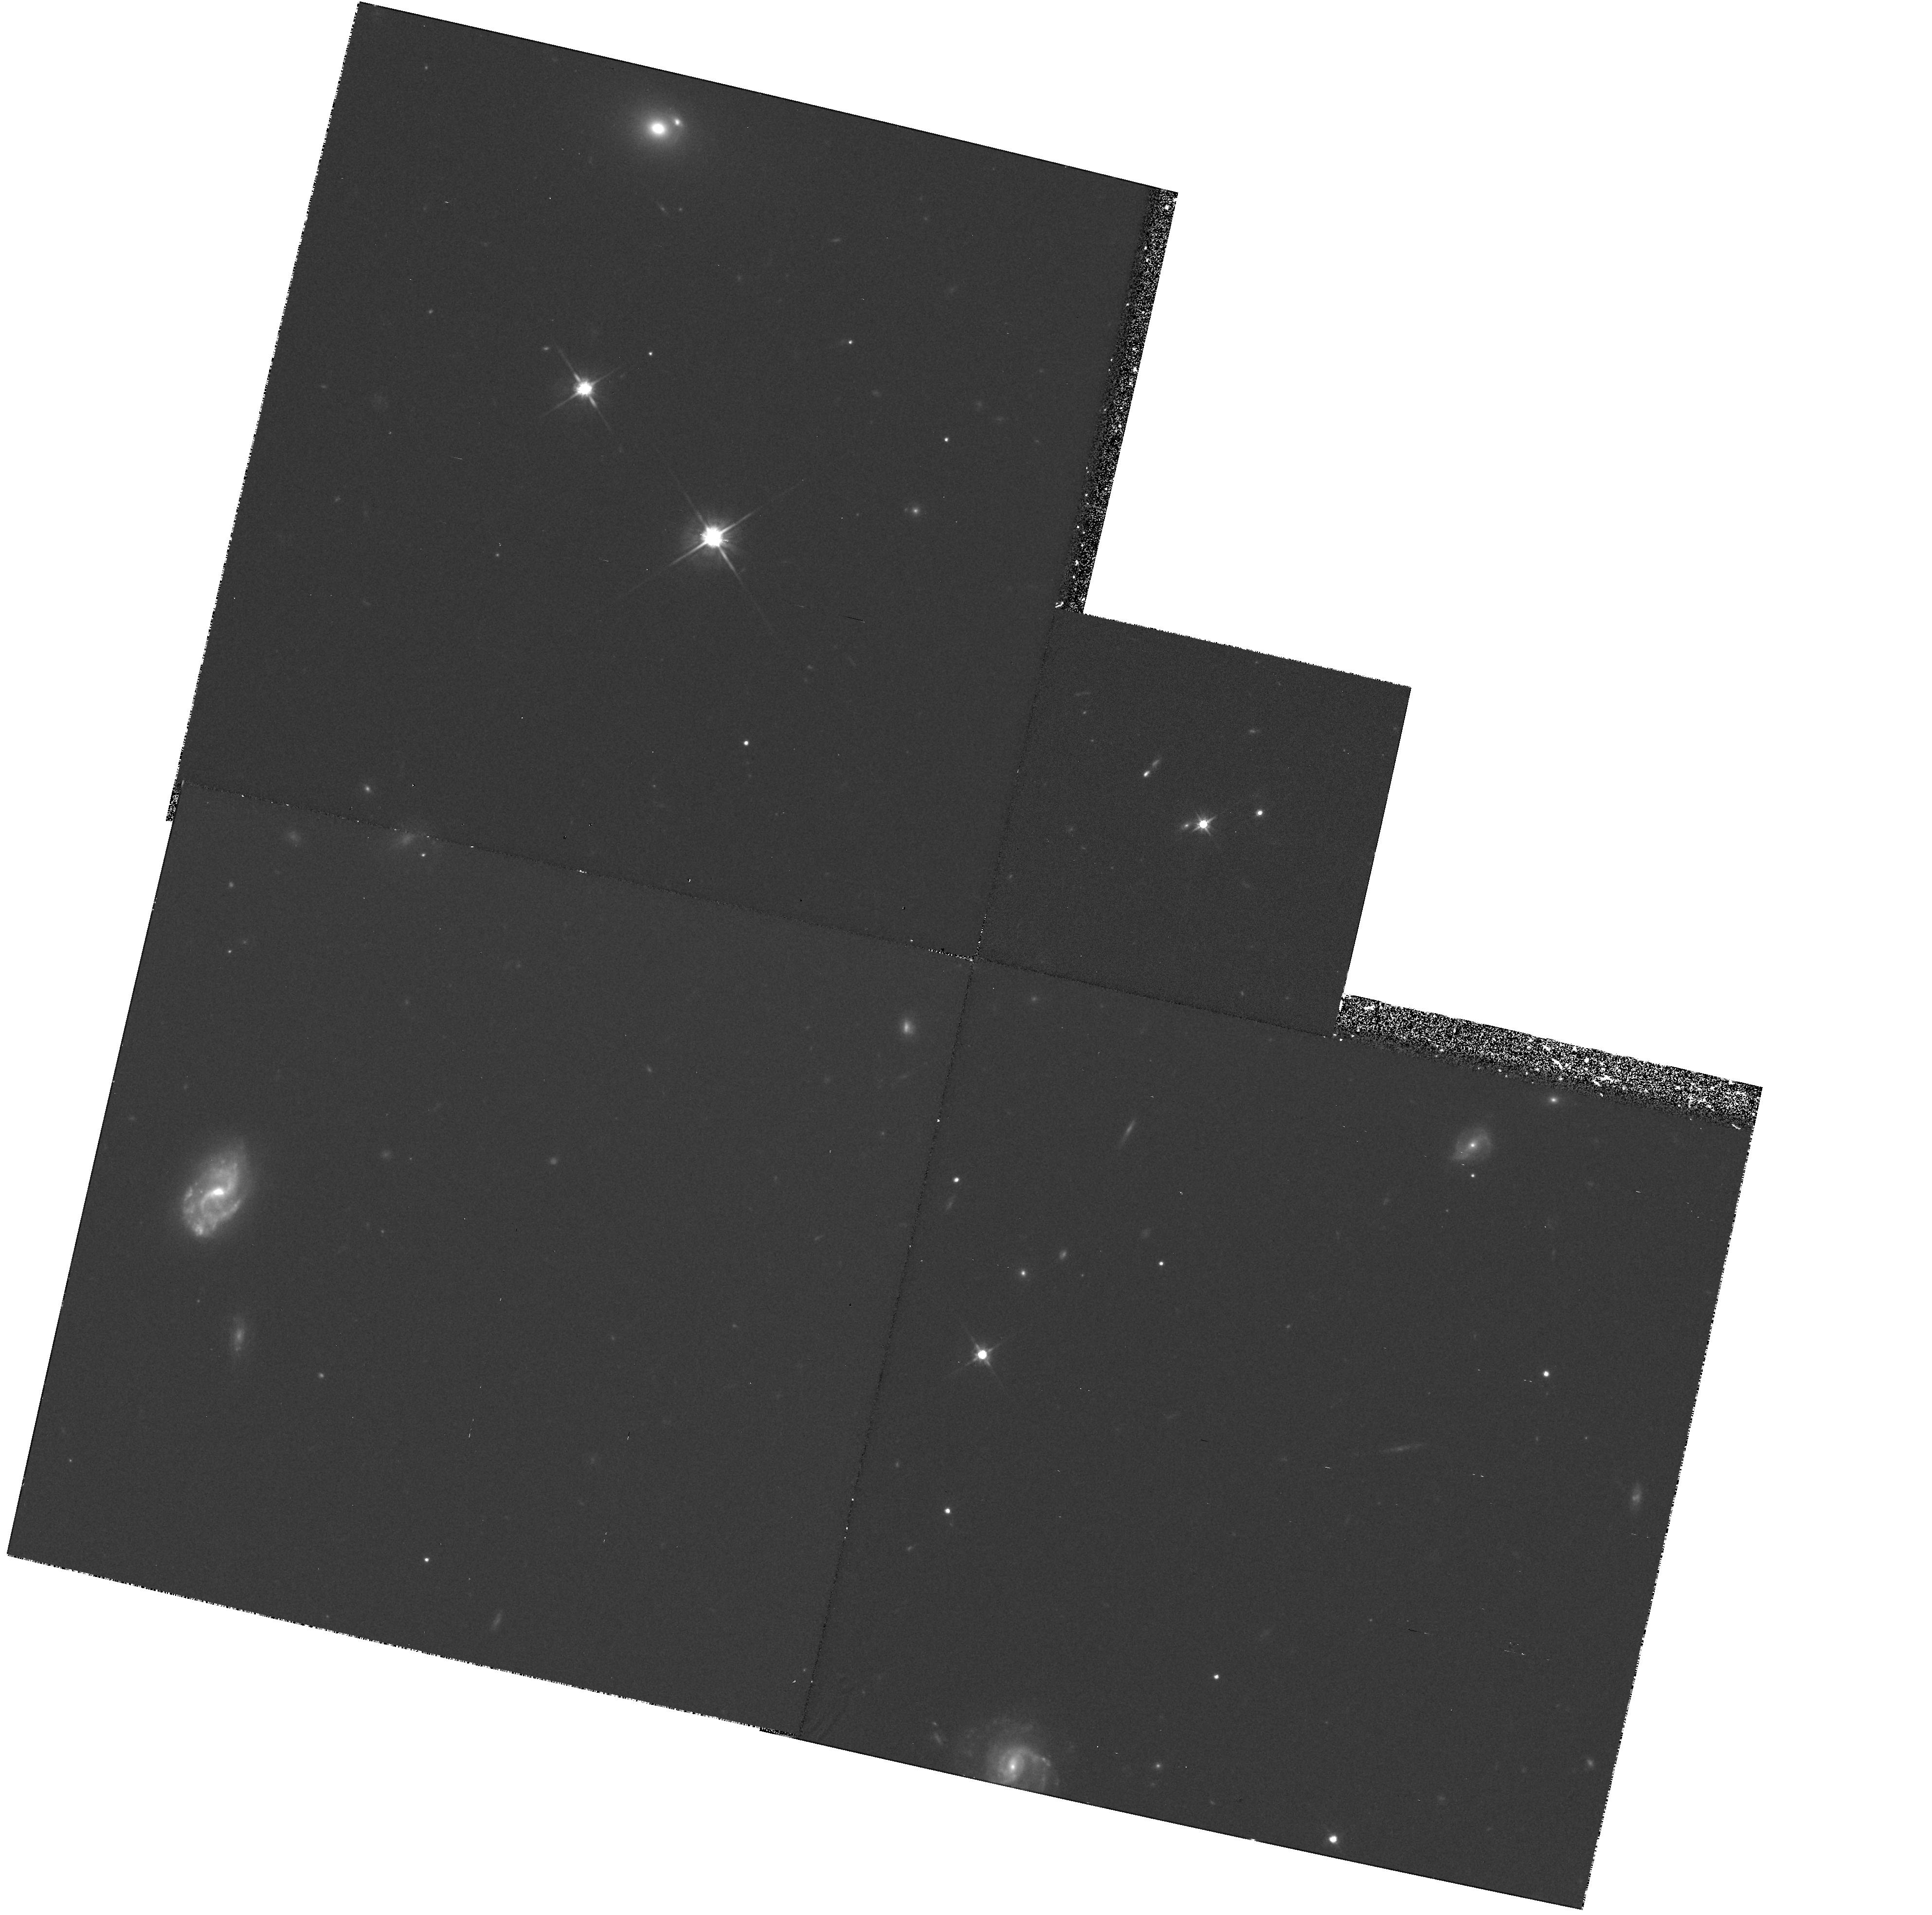
Target: 1209.1+10.7. Instrument: WFPC2/PC. Filter: F702W. Exposure: 1 h. Observation ID: hst_5351_06_wfpc2_pc_f702w_u2b106

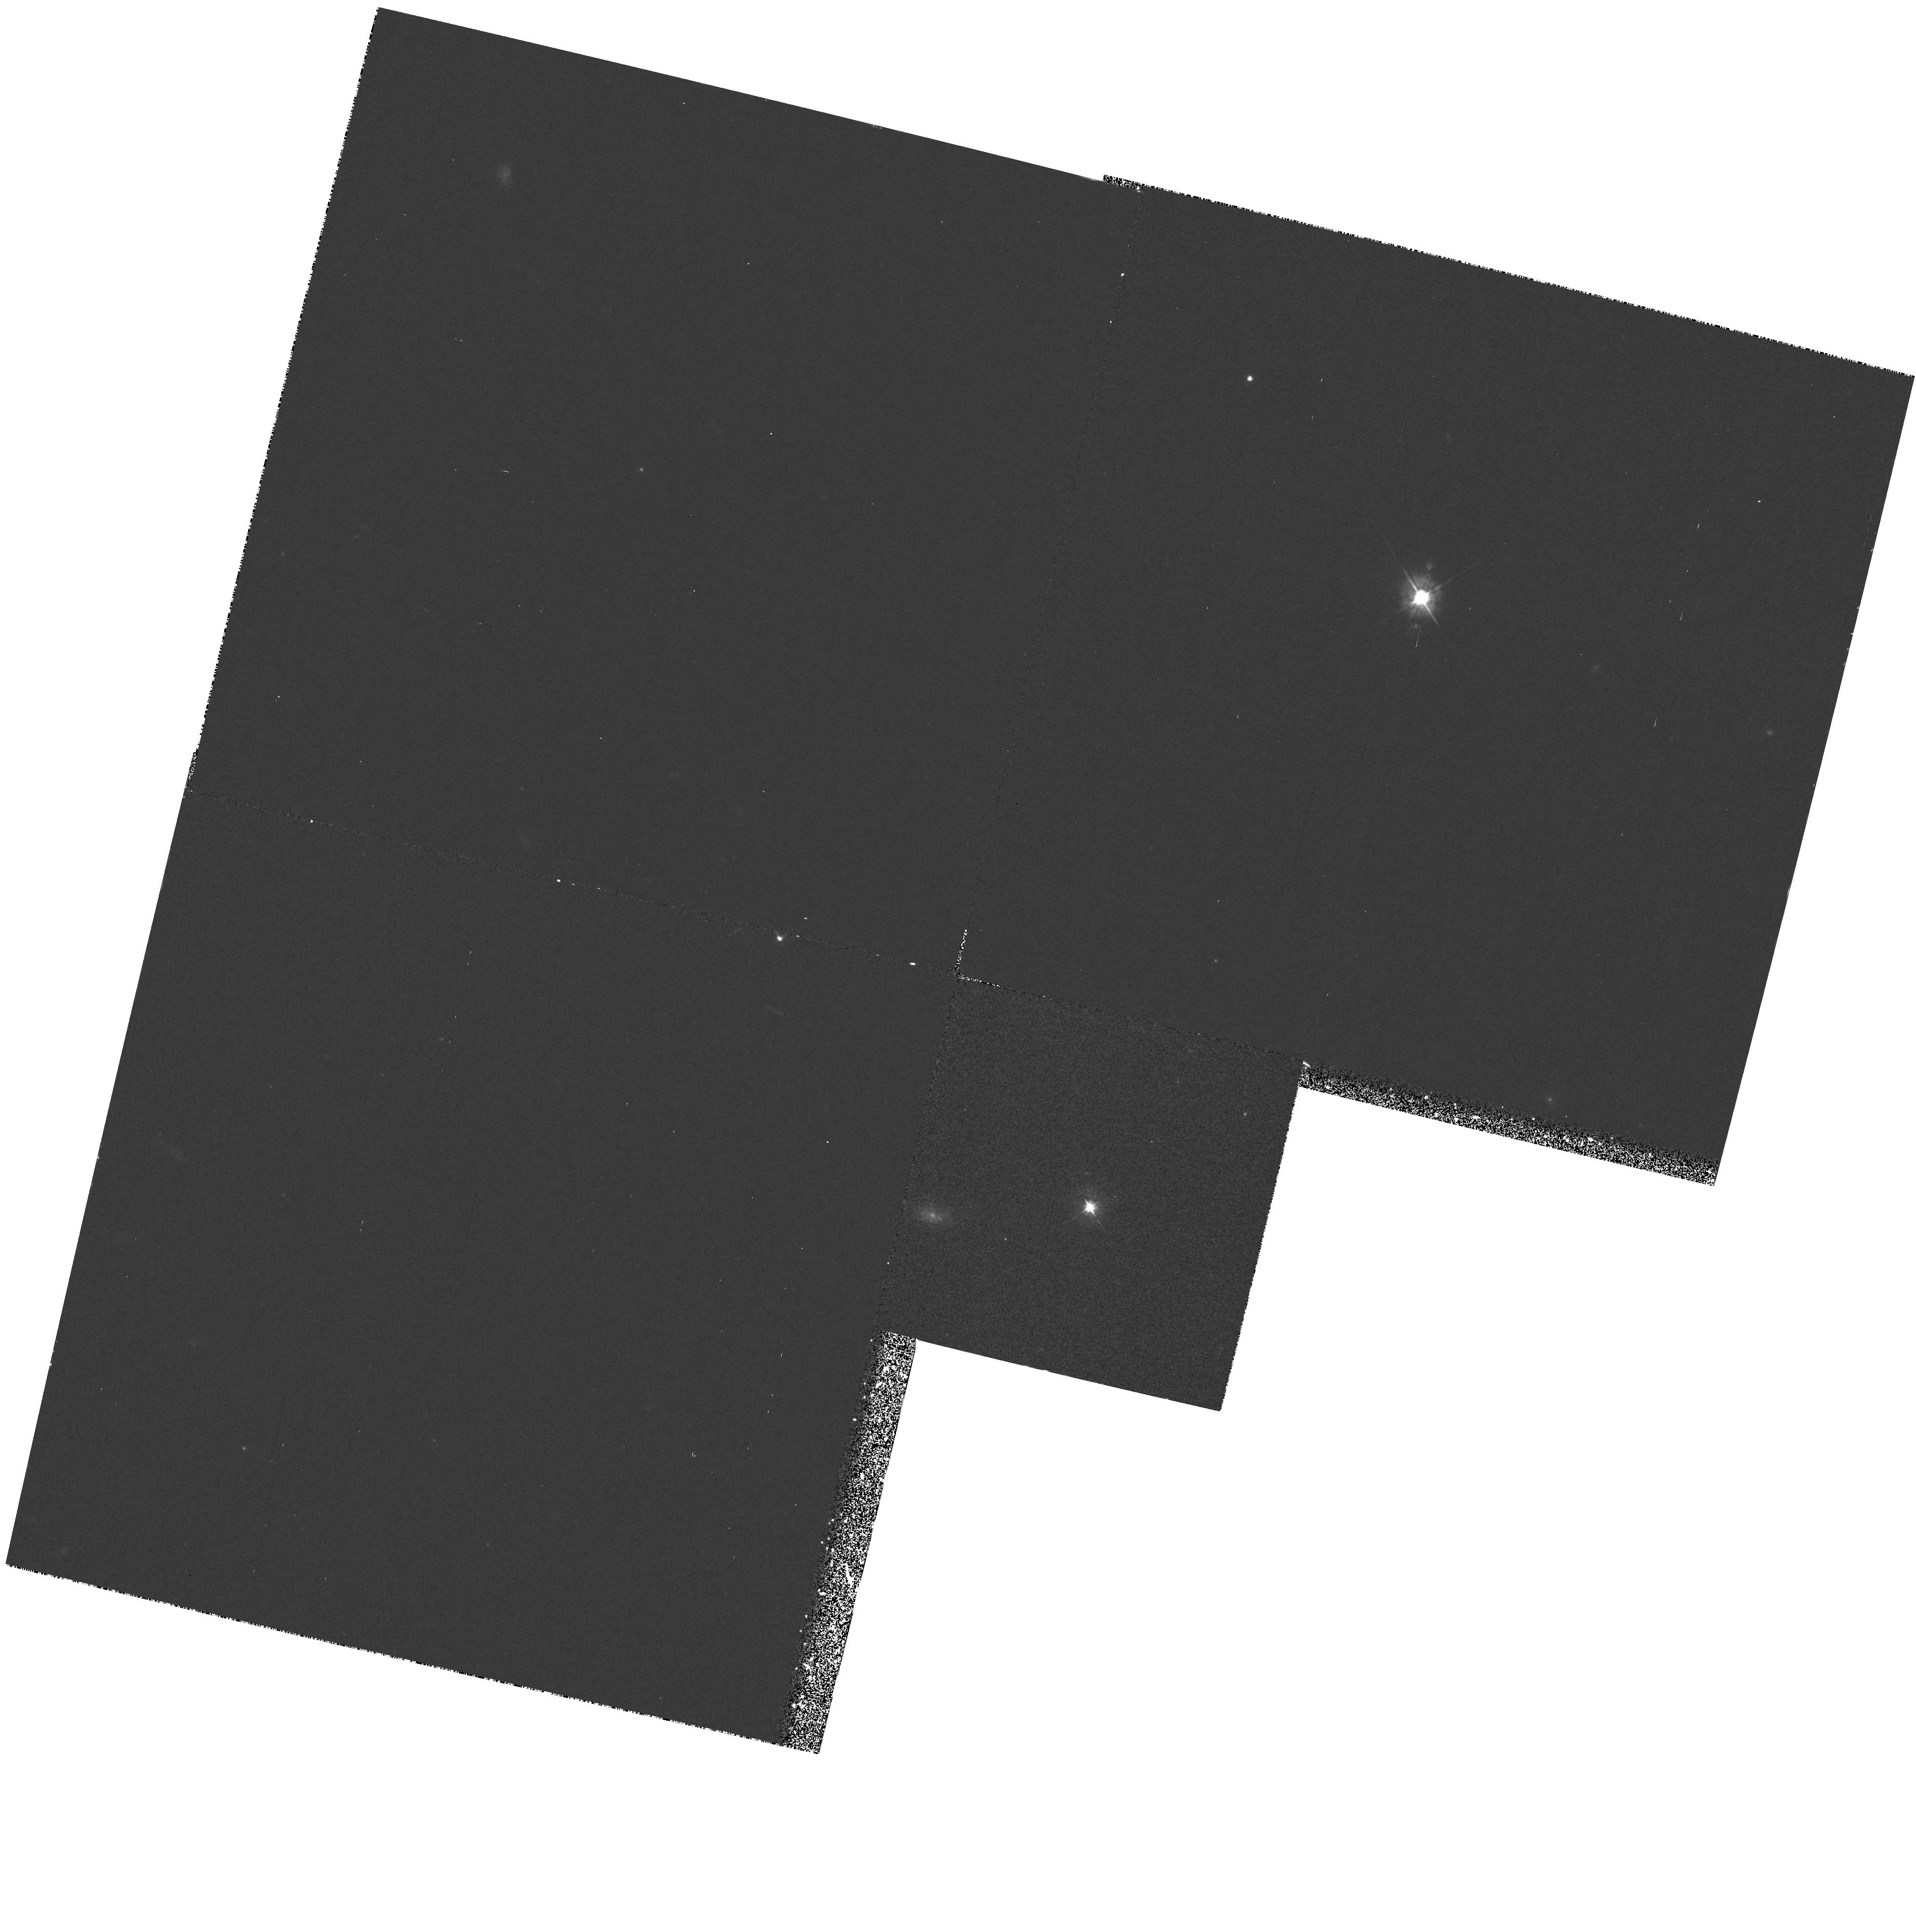
Target: EX0302-223. Instrument: WFPC2/PC. Filter: F450W. Exposure: 33 min. Observation ID: hst_5351_01_wfpc2_pc_f450w_u2b101

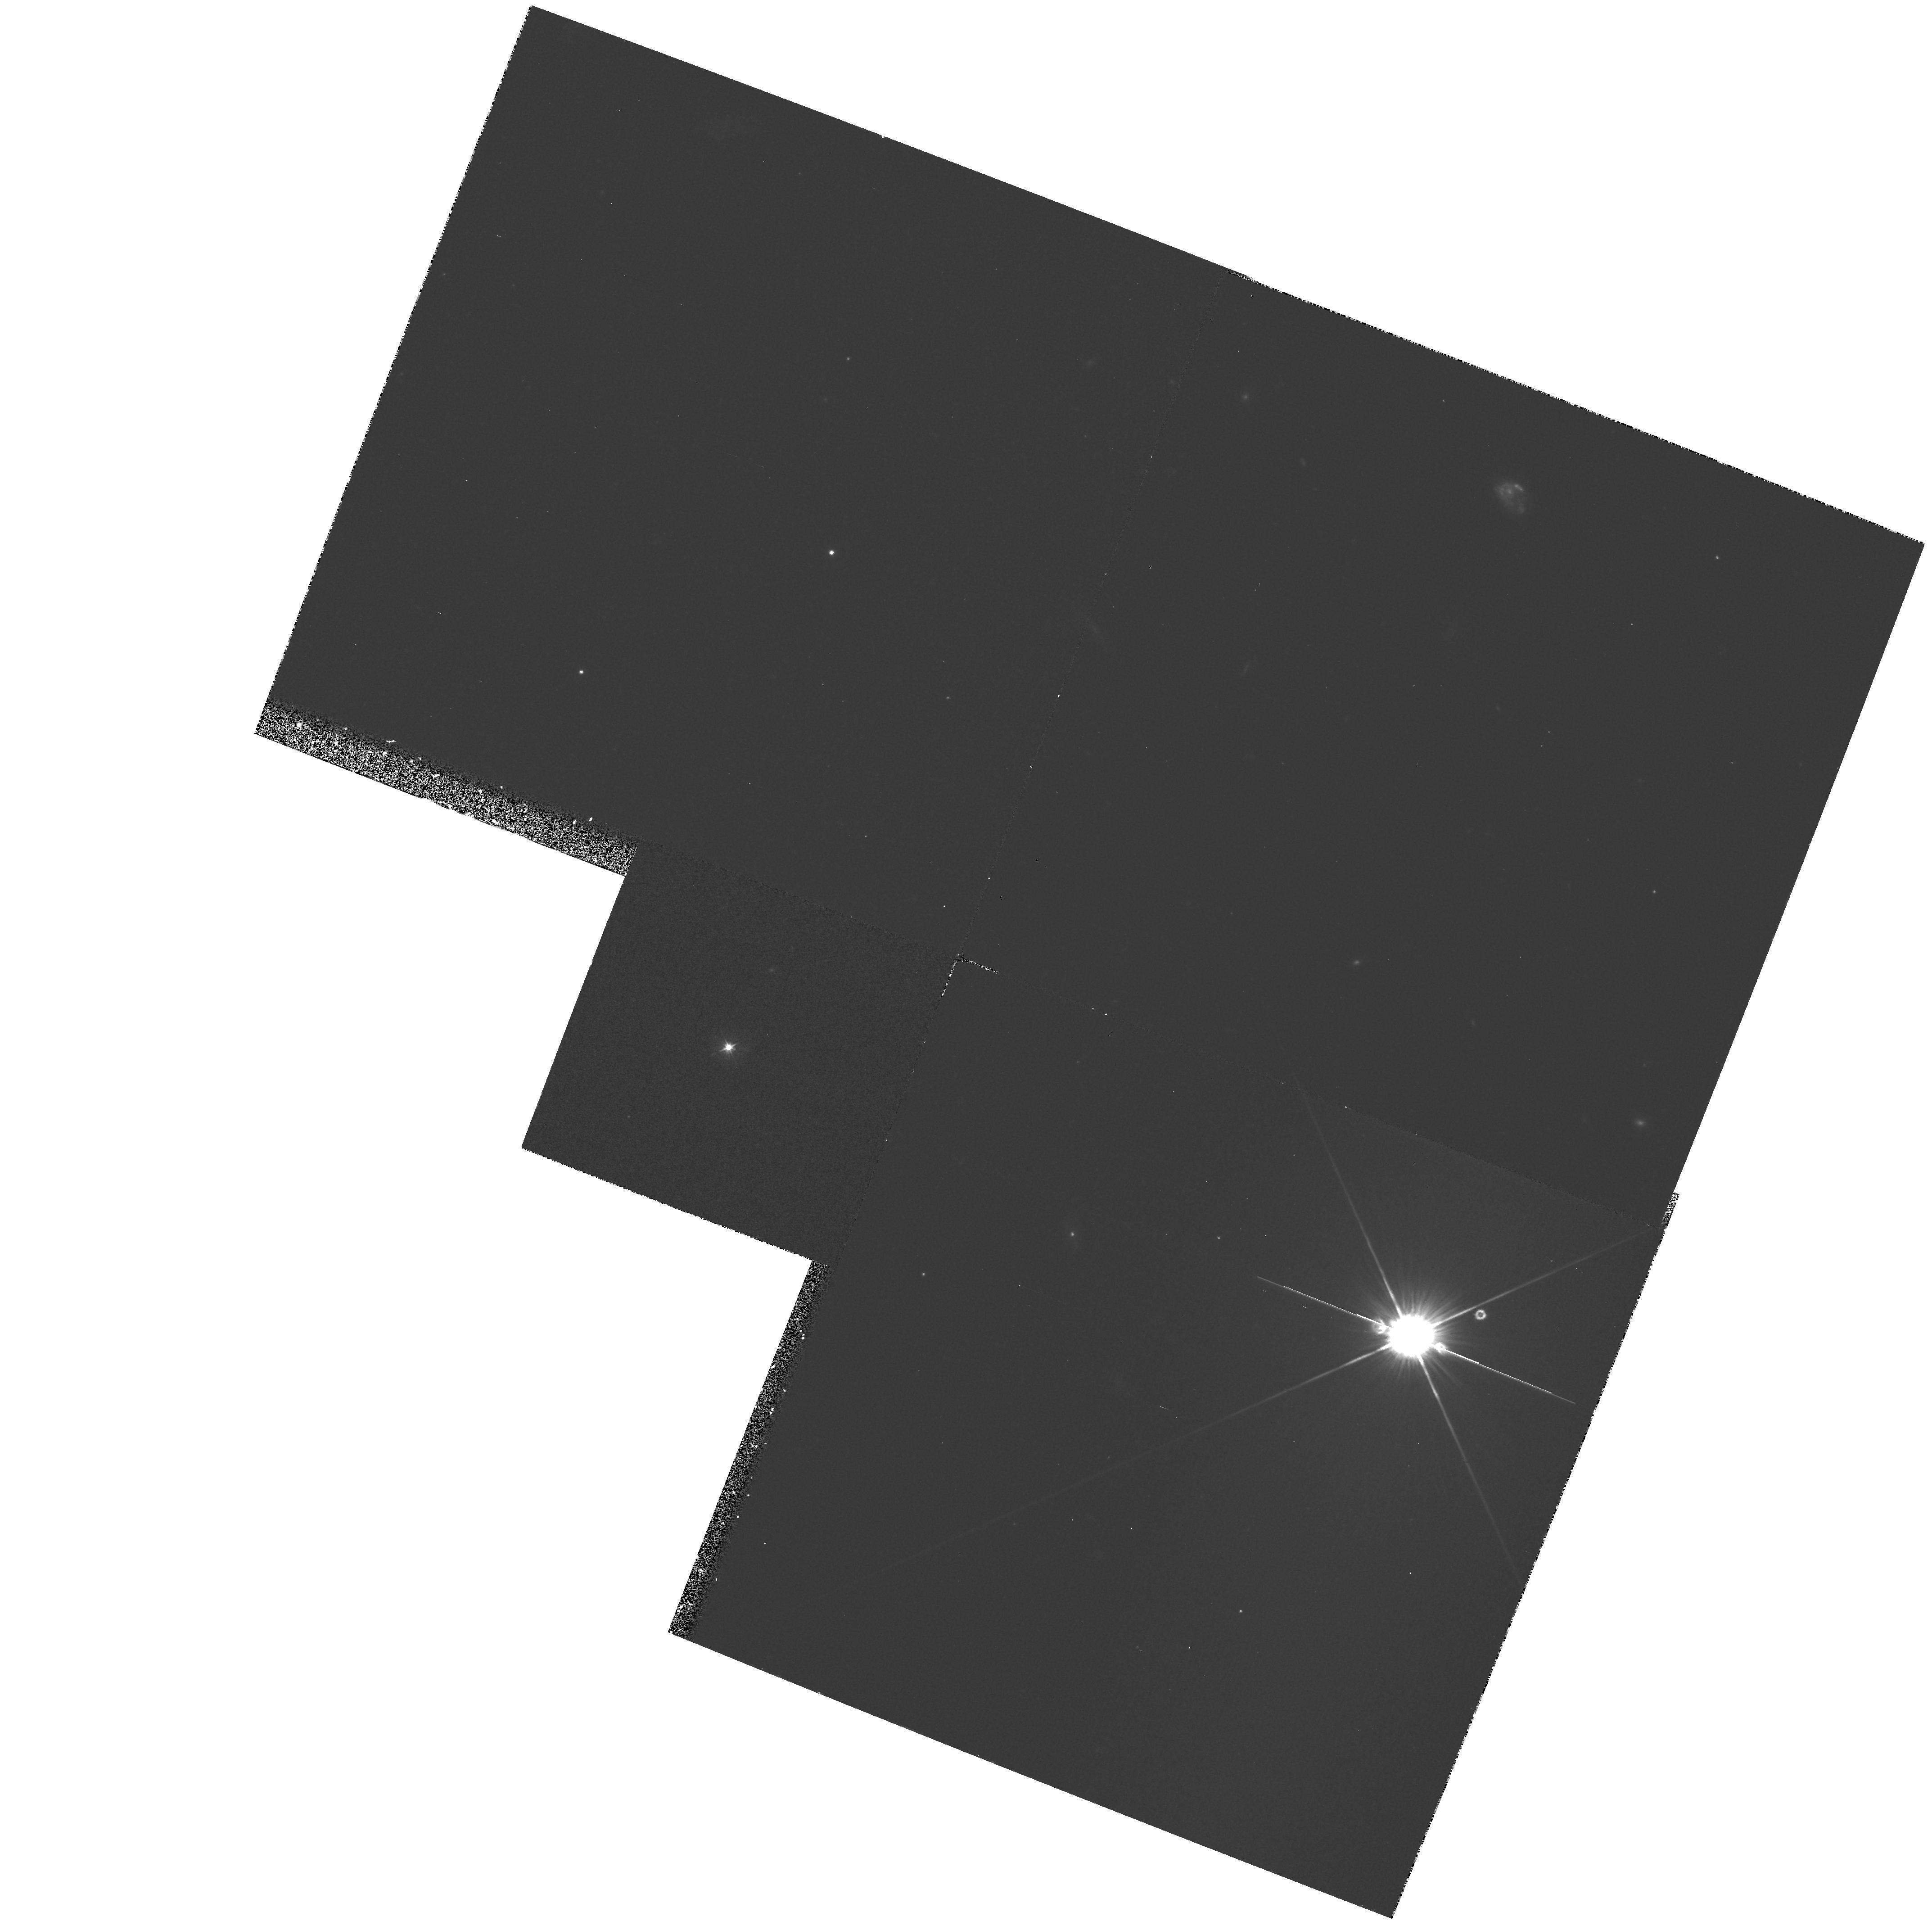
Target: PKS1229-02. Instrument: WFPC2/PC. Filter: F450W. Exposure: 33 min. Observation ID: hst_5351_08_wfpc2_pc_f450w_u2b108

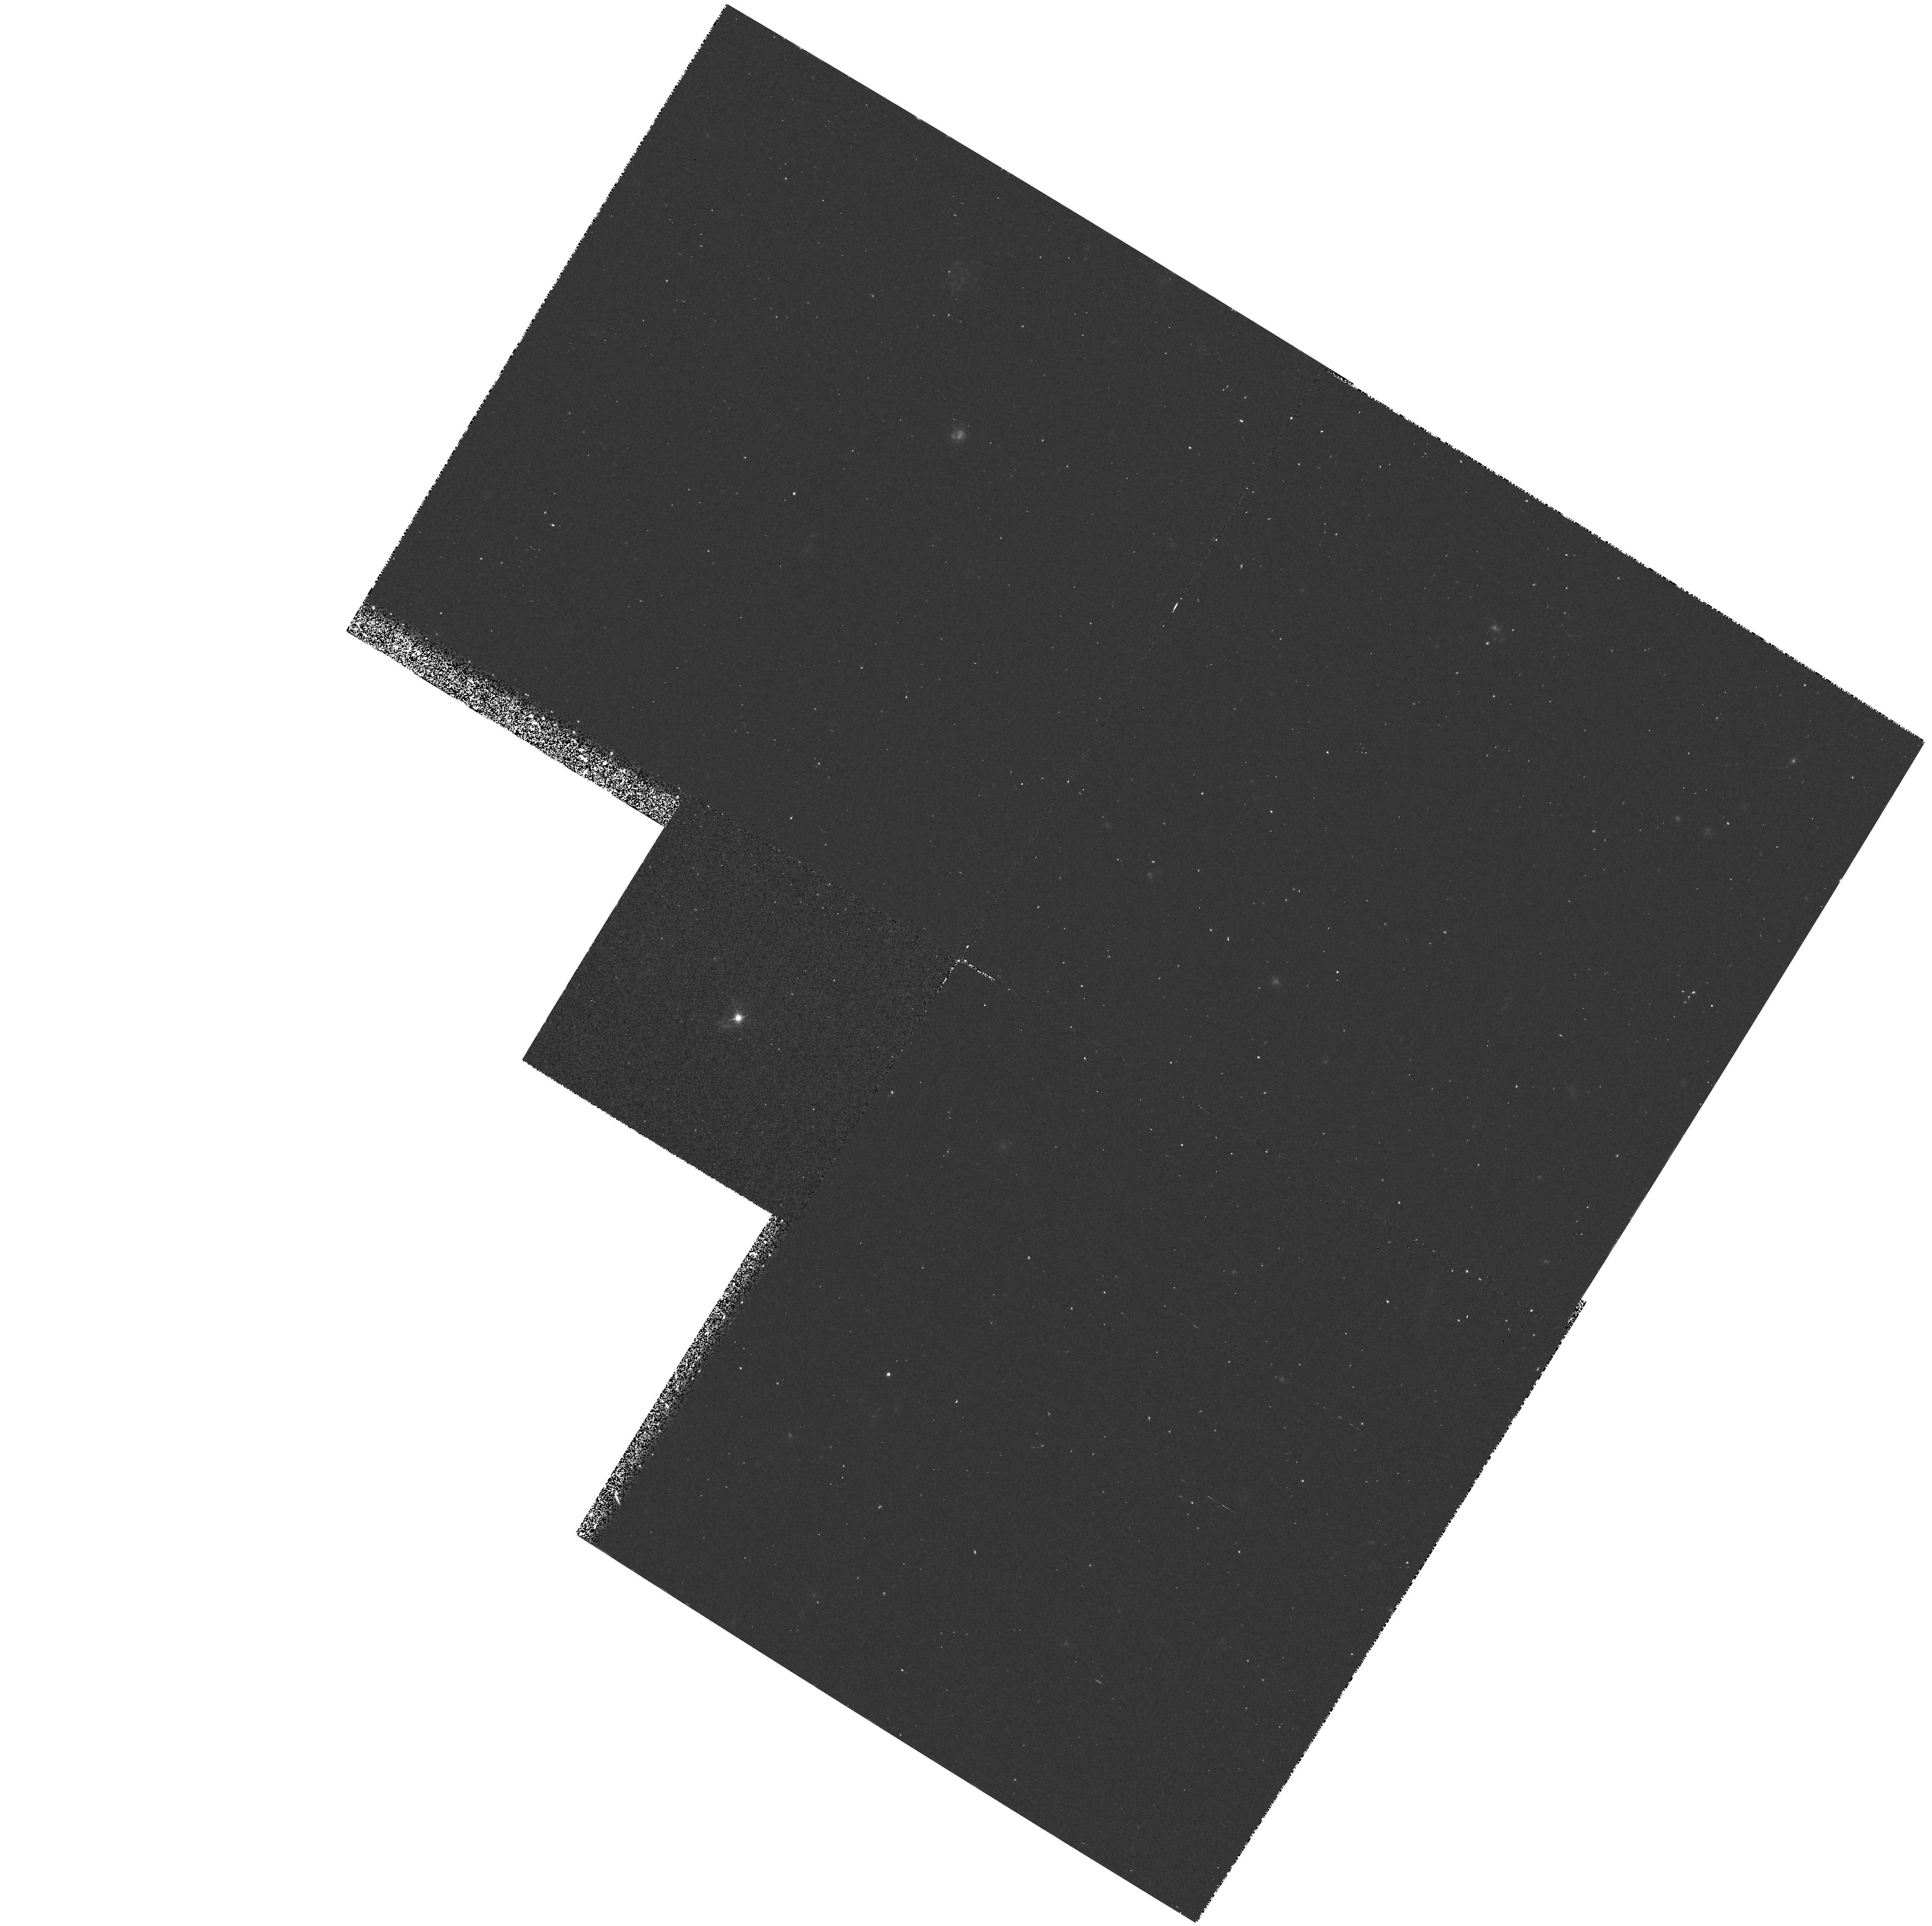
Target: 3C196.0. Instrument: WFPC2/PC. Filter: F450W. Exposure: 33 min. Observation ID: hst_5351_04_wfpc2_pc_f450w_u2b104

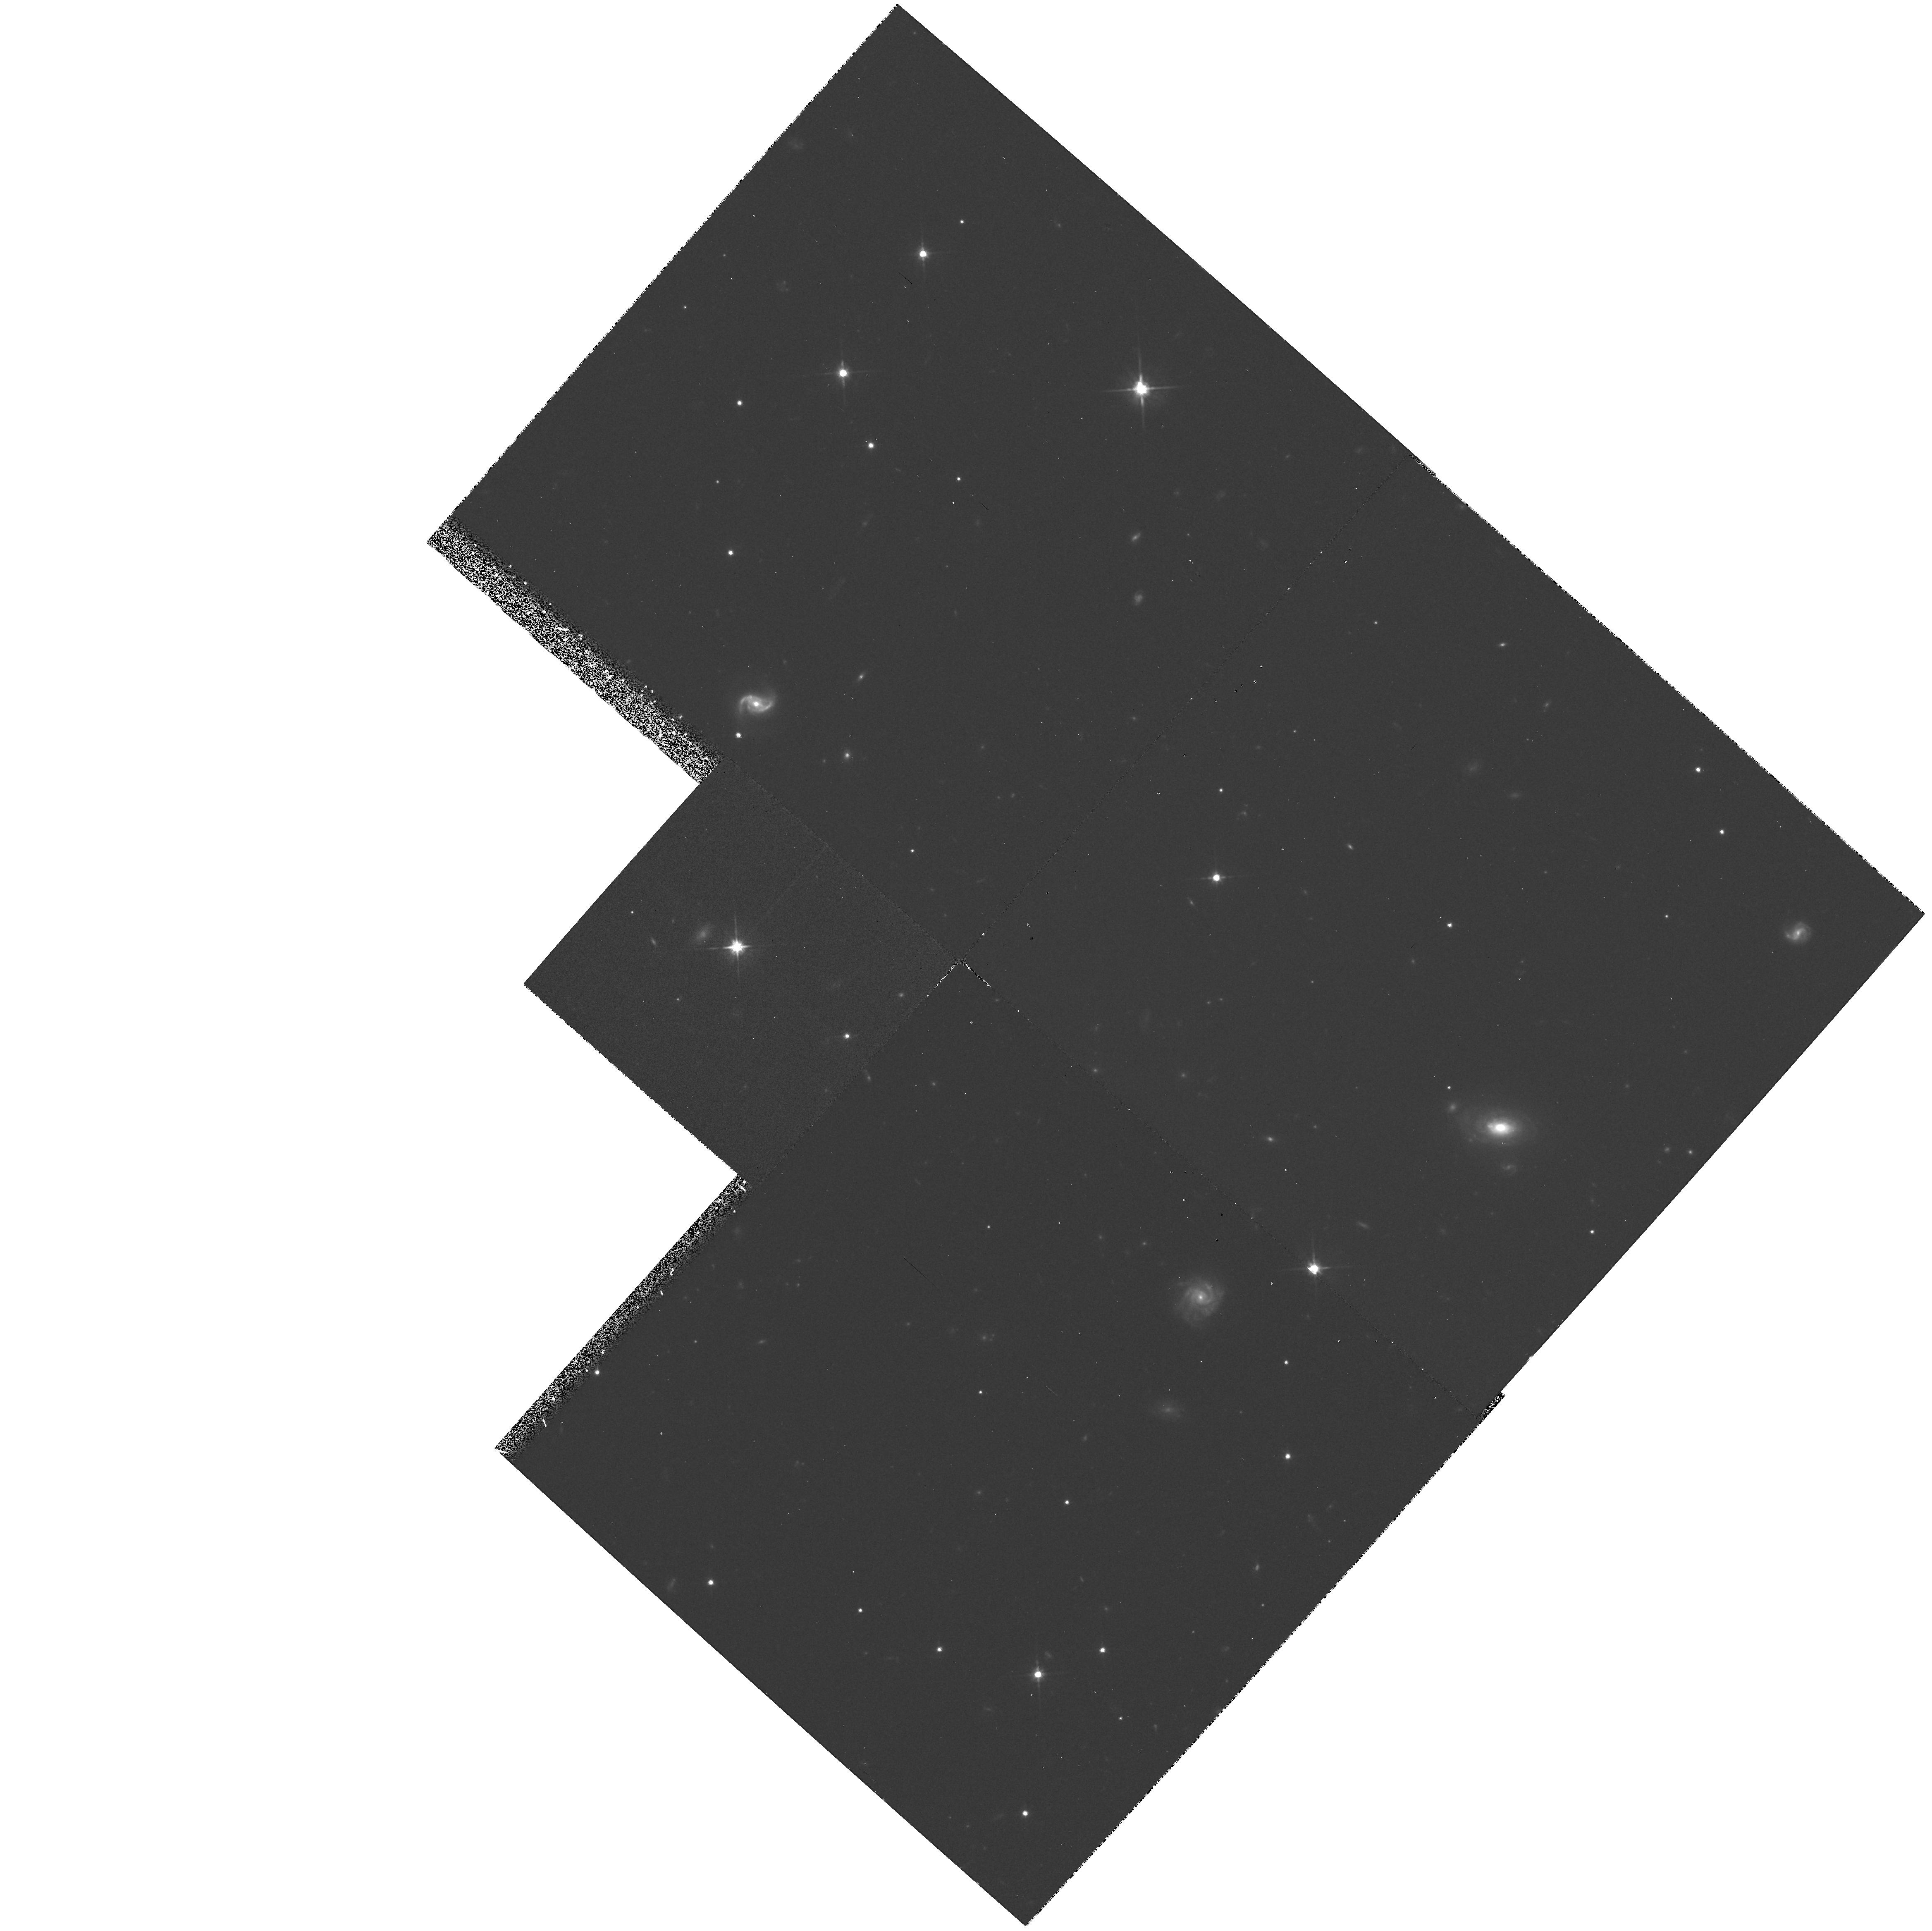
Target: PKS0454+039. Instrument: WFPC2/PC. Filter: F702W. Exposure: 1 h. Observation ID: hst_5351_02_wfpc2_pc_f702w_u2b102

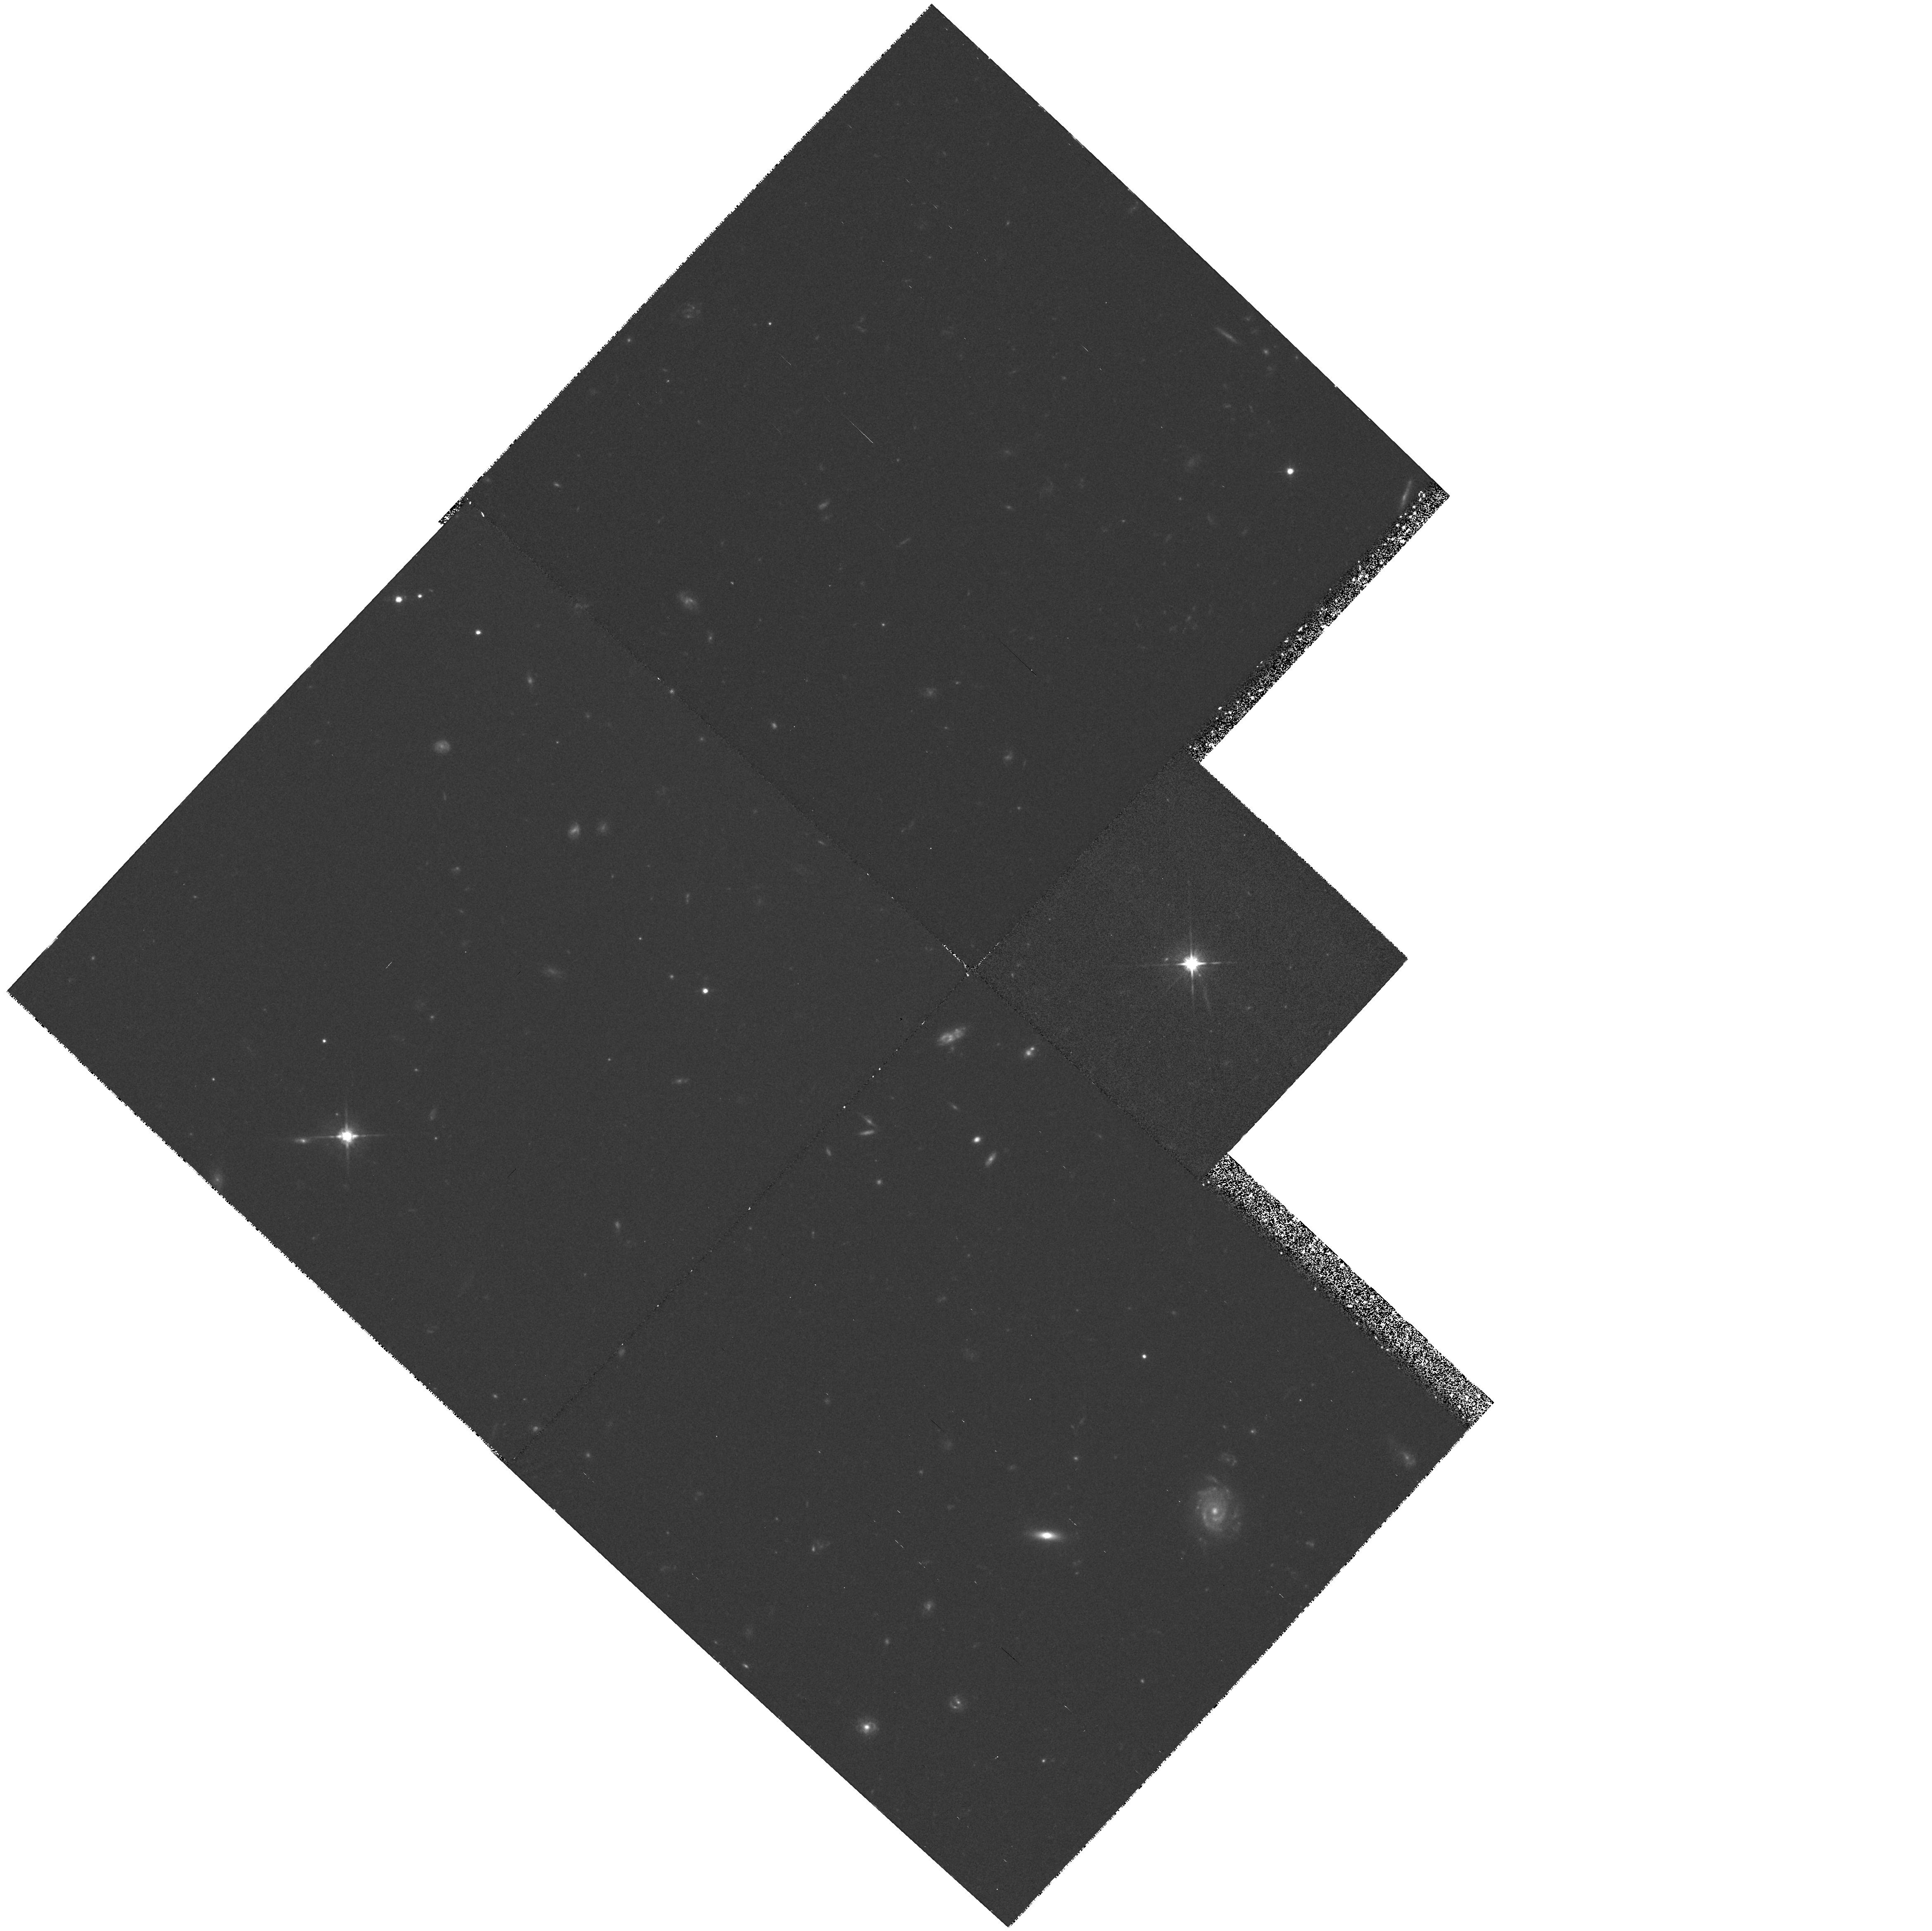
Target: MC1331+170. Instrument: WFPC2/PC. Filter: F702W. Exposure: 50 min. Observation ID: hst_5351_0c_wfpc2_pc_f702w_u2b10c

PROPERTIES OF INTERMEDIATE REDSHIFT GALACTIC DISKS CAUSING DAMPED LY-ALPHA AND 21 CM ABSORPTIONS IN QUASAR SPECTRA: CYCLE4 MEDIUM (PI: Bergeron, Jacqueline)

In the past decade, quasar absorption line studies have revealed several important properties of diffuse material distributed in the universe. In particular, damped Ly -alpha absorbers have been found at high redshifts which are assumed to be protogalactic disks. Our goal is to identify this population of absorbers by investigating the nature of 21cm/damped Ly-alpha systems at intermediate z (0.3 to 1). We propose to perform a detailed imaging and spectroscopic study of four 21cm absorbers and three damped Ly-alpha absorber candidates, for which we have acquired subarcsec seeing deep images at CFHT. In six cases, there is an object blended with the quasar image with impact parameters in the range 0.6 to < 3". HST high spatial resolution will give the position, extent, inclination and morphologigal type of the intervening galaxy, and thus the location of the region of the disk/halo probed by the background optical and radio quasar sources. Observations of the damped Ly-alpha absorptions in the quasar spectra will give the HI column densities, which combined with the radio data will allow to derive the HI cloud temperatures and in the cases of extended radio sources the strength of their magnetic fields. The metal absorption lines (CII, CIV and in the optical MgII, MnII, FeII) will be used to relate the properties (ionization level, abundances) of intermediate and high redshift damped Ly-alpha absorbers.